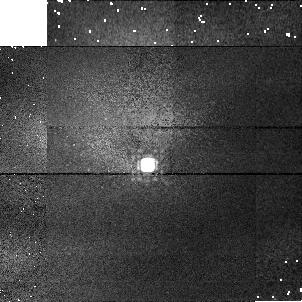
Target: P177D-CAL
Instrument: NICMOS/NIC1
Filter: F165M
Exposure: 2 min
Observation ID: n3z806040

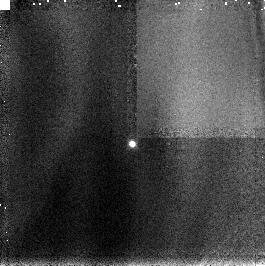
Target: P330E-CAL
Instrument: NICMOS/NIC3
Filter: F166N
Exposure: 2 min
Observation ID: n3z8040c0

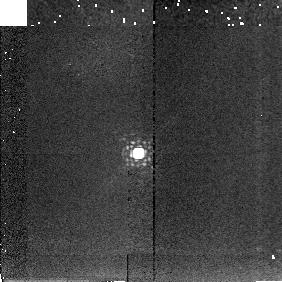
Target: P330E-CAL
Instrument: NICMOS/NIC2
Filter: F222M
Exposure: 2 min
Observation ID: n3z804080

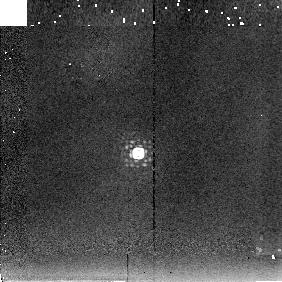
Target: P330E-CAL
Instrument: NICMOS/NIC2
Filter: F237M
Exposure: 2 min
Observation ID: n3z804090

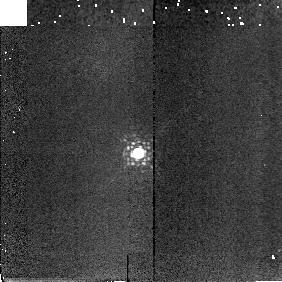
Target: P330E-CAL
Instrument: NICMOS/NIC2
Filter: F207M
Exposure: 2 min
Observation ID: n3z804070

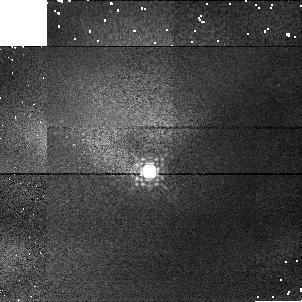
Target: P330E-CAL
Instrument: NICMOS/NIC1
Filter: F145M
Exposure: 2 min
Observation ID: n3z804030

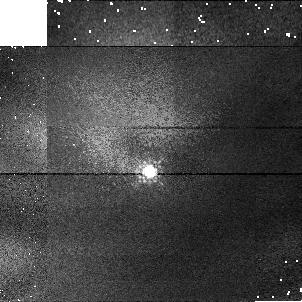
Target: P330E-CAL
Instrument: NICMOS/NIC1
Filter: F110M
Exposure: 2 min
Observation ID: n3z804020

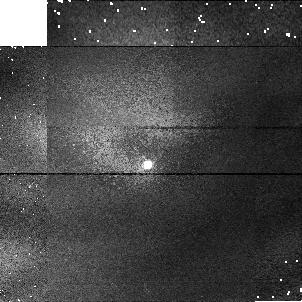
Target: P177D-CAL
Instrument: NICMOS/NIC1
Filter: F090M
Exposure: 2 min
Observation ID: n3z806010

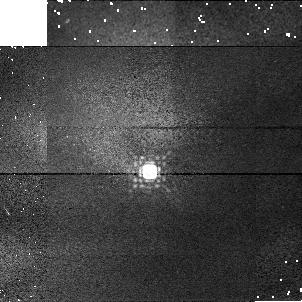
Target: P330E-CAL
Instrument: NICMOS/NIC1
Filter: F165M
Exposure: 2 min
Observation ID: n3z804040

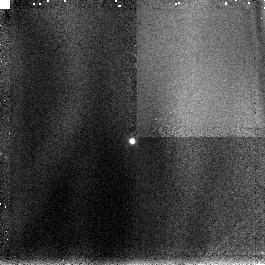
Target: P177D-CAL
Instrument: NICMOS/NIC3
Filter: F166N
Exposure: 2 min
Observation ID: n3z8060c0

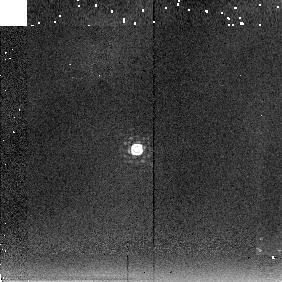
Target: P177D-CAL
Instrument: NICMOS/NIC2
Filter: F237M
Exposure: 2 min
Observation ID: n3z806090

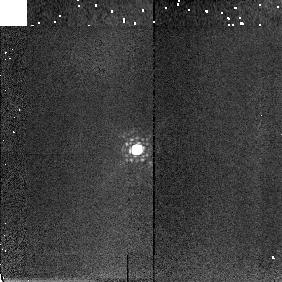
Target: P177D-CAL
Instrument: NICMOS/NIC2
Filter: F207M
Exposure: 2 min
Observation ID: n3z806070

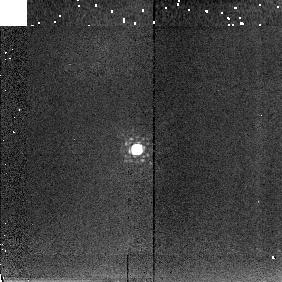
Target: P177D-CAL
Instrument: NICMOS/NIC2
Filter: F222M
Exposure: 2 min
Observation ID: n3z806080

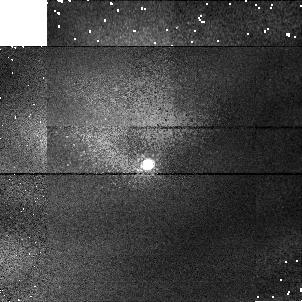
Target: P177D-CAL
Instrument: NICMOS/NIC1
Filter: F110M
Exposure: 2 min
Observation ID: n3z806020

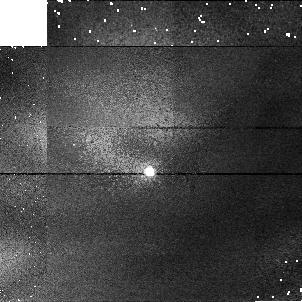
Target: P330E-CAL
Instrument: NICMOS/NIC1
Filter: F090M
Exposure: 2 min
Observation ID: n3z804010

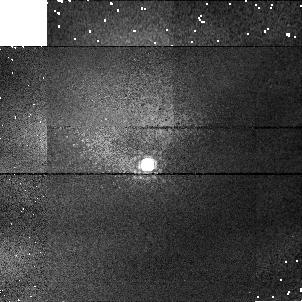
Target: P177D-CAL
Instrument: NICMOS/NIC1
Filter: F145M
Exposure: 2 min
Observation ID: n3z806030

NICMOS Absolute Photometry Test (PI: Colina, Luis)

Standard stars (one solar analog and one white dwarf) will be observed with each NICMOS camera at five different wavelengths spanning the NICMOS wavelength range. This is a repeat of proposal 7049 except that observations of the red star Oph S1, observed in 7049 to measure the effect of red leaks in the filters, will not be performed here.